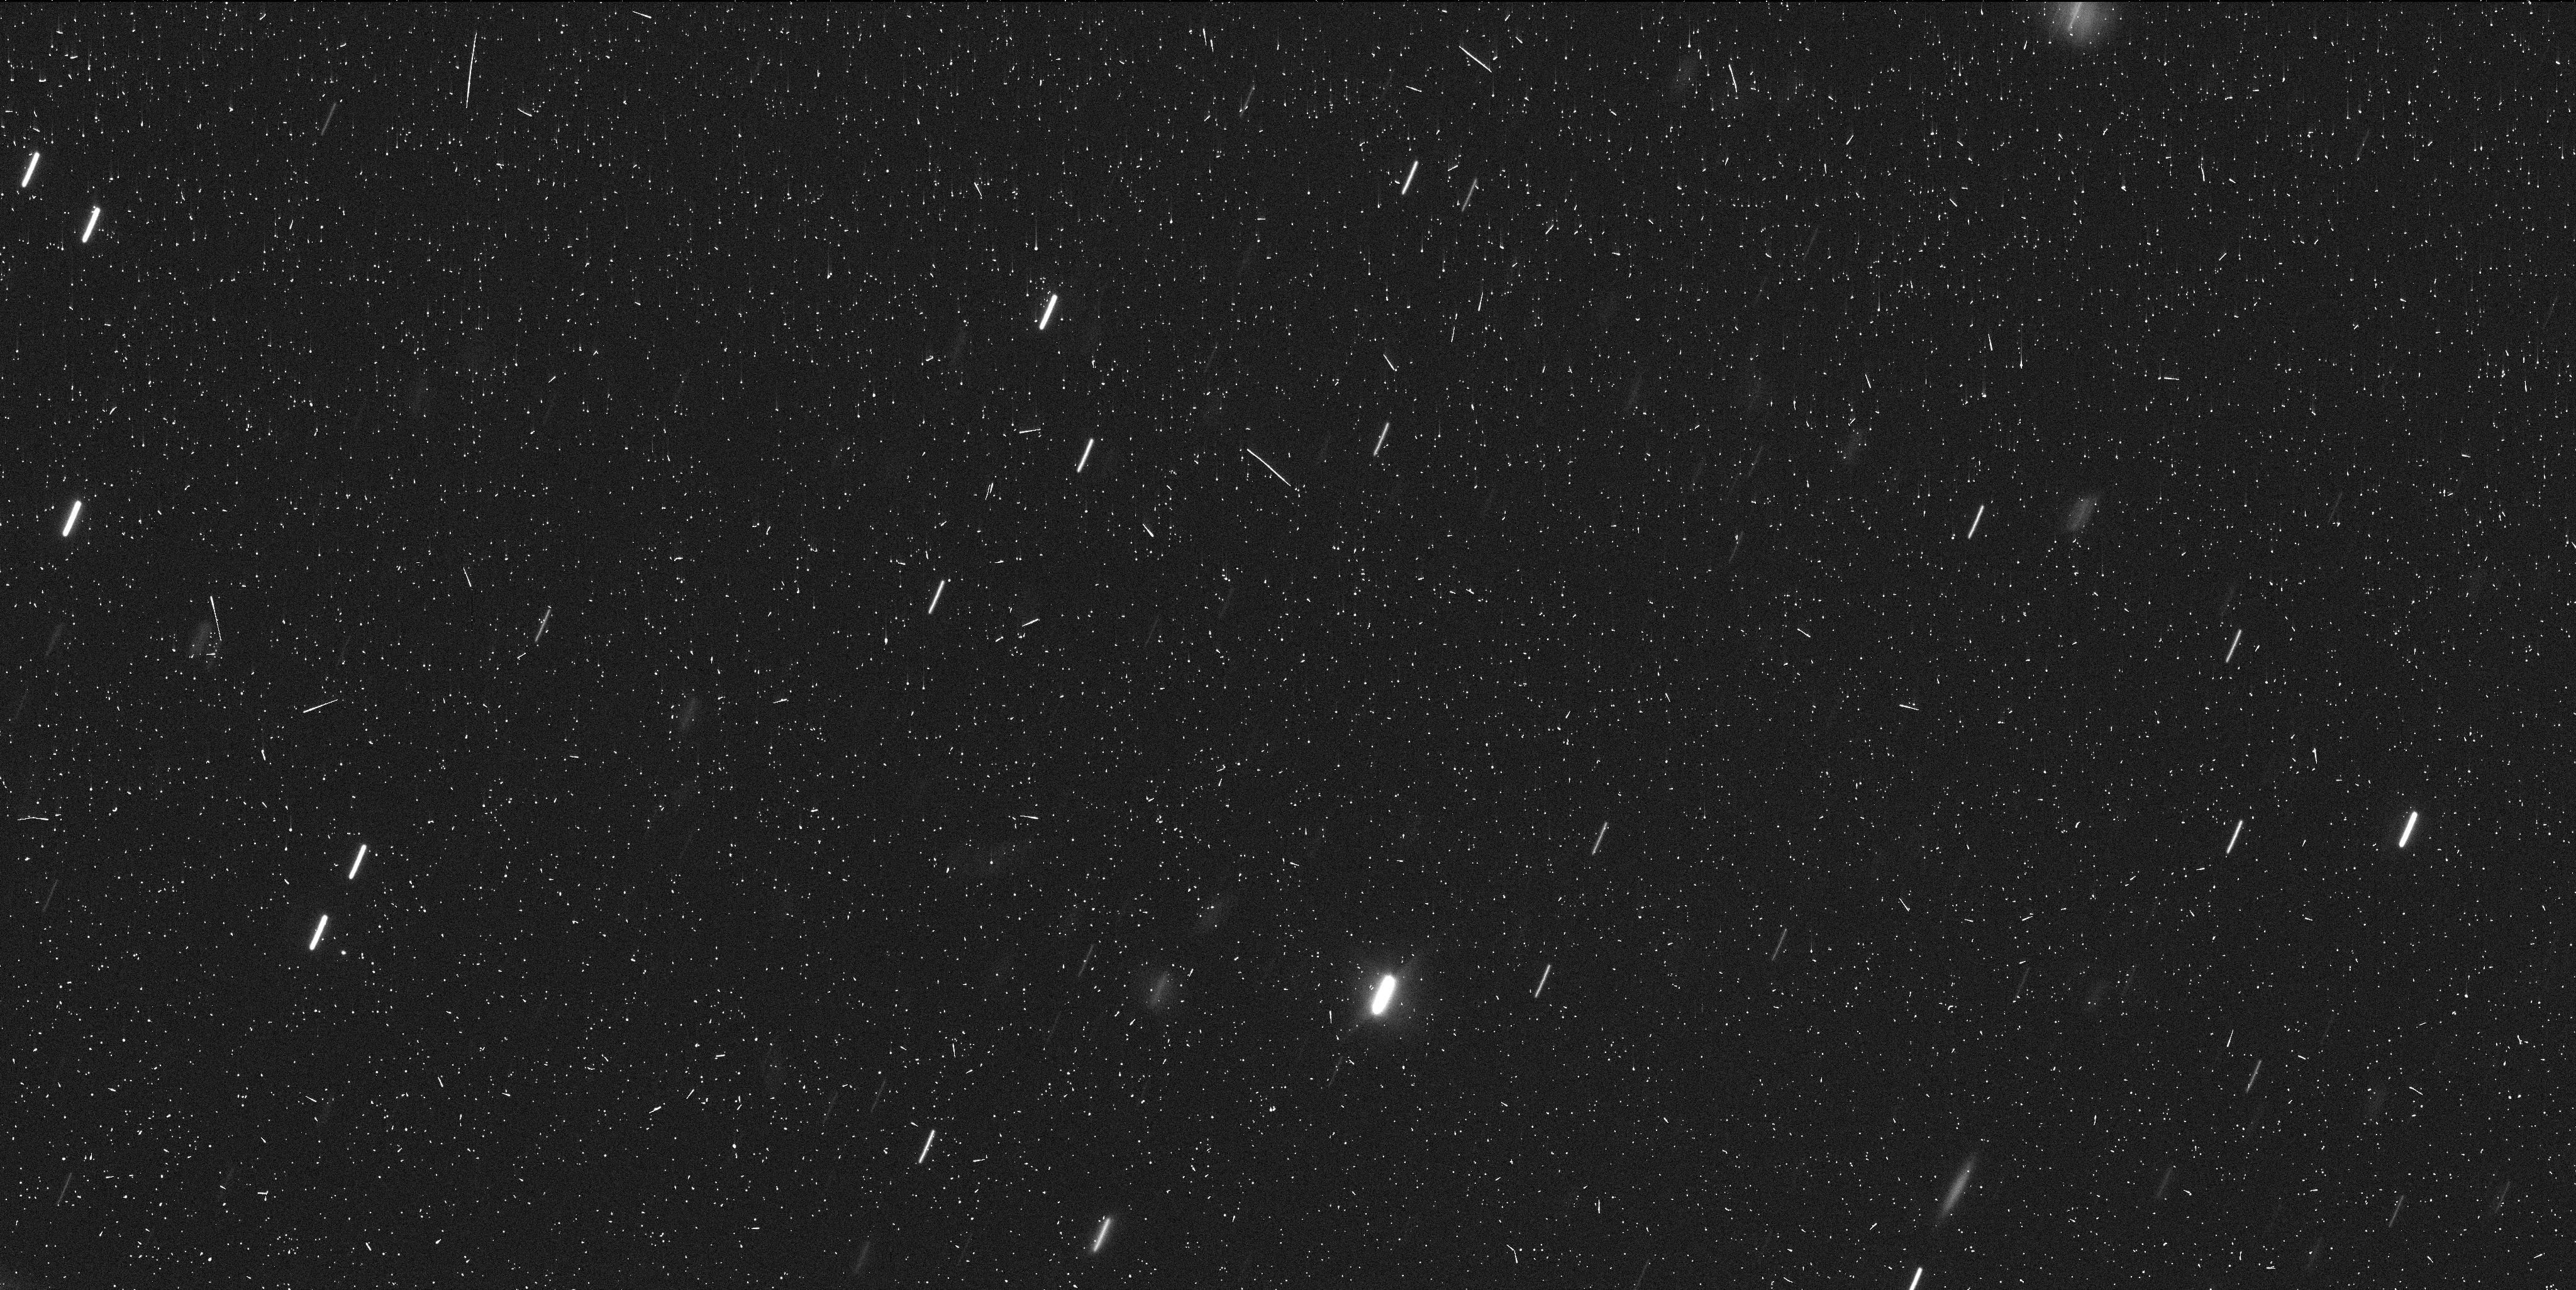
Target: P2012F5. Instrument: WFC3/UVIS. Filter: F350LP. Exposure: 8 min. Observation ID: idnt55jtq

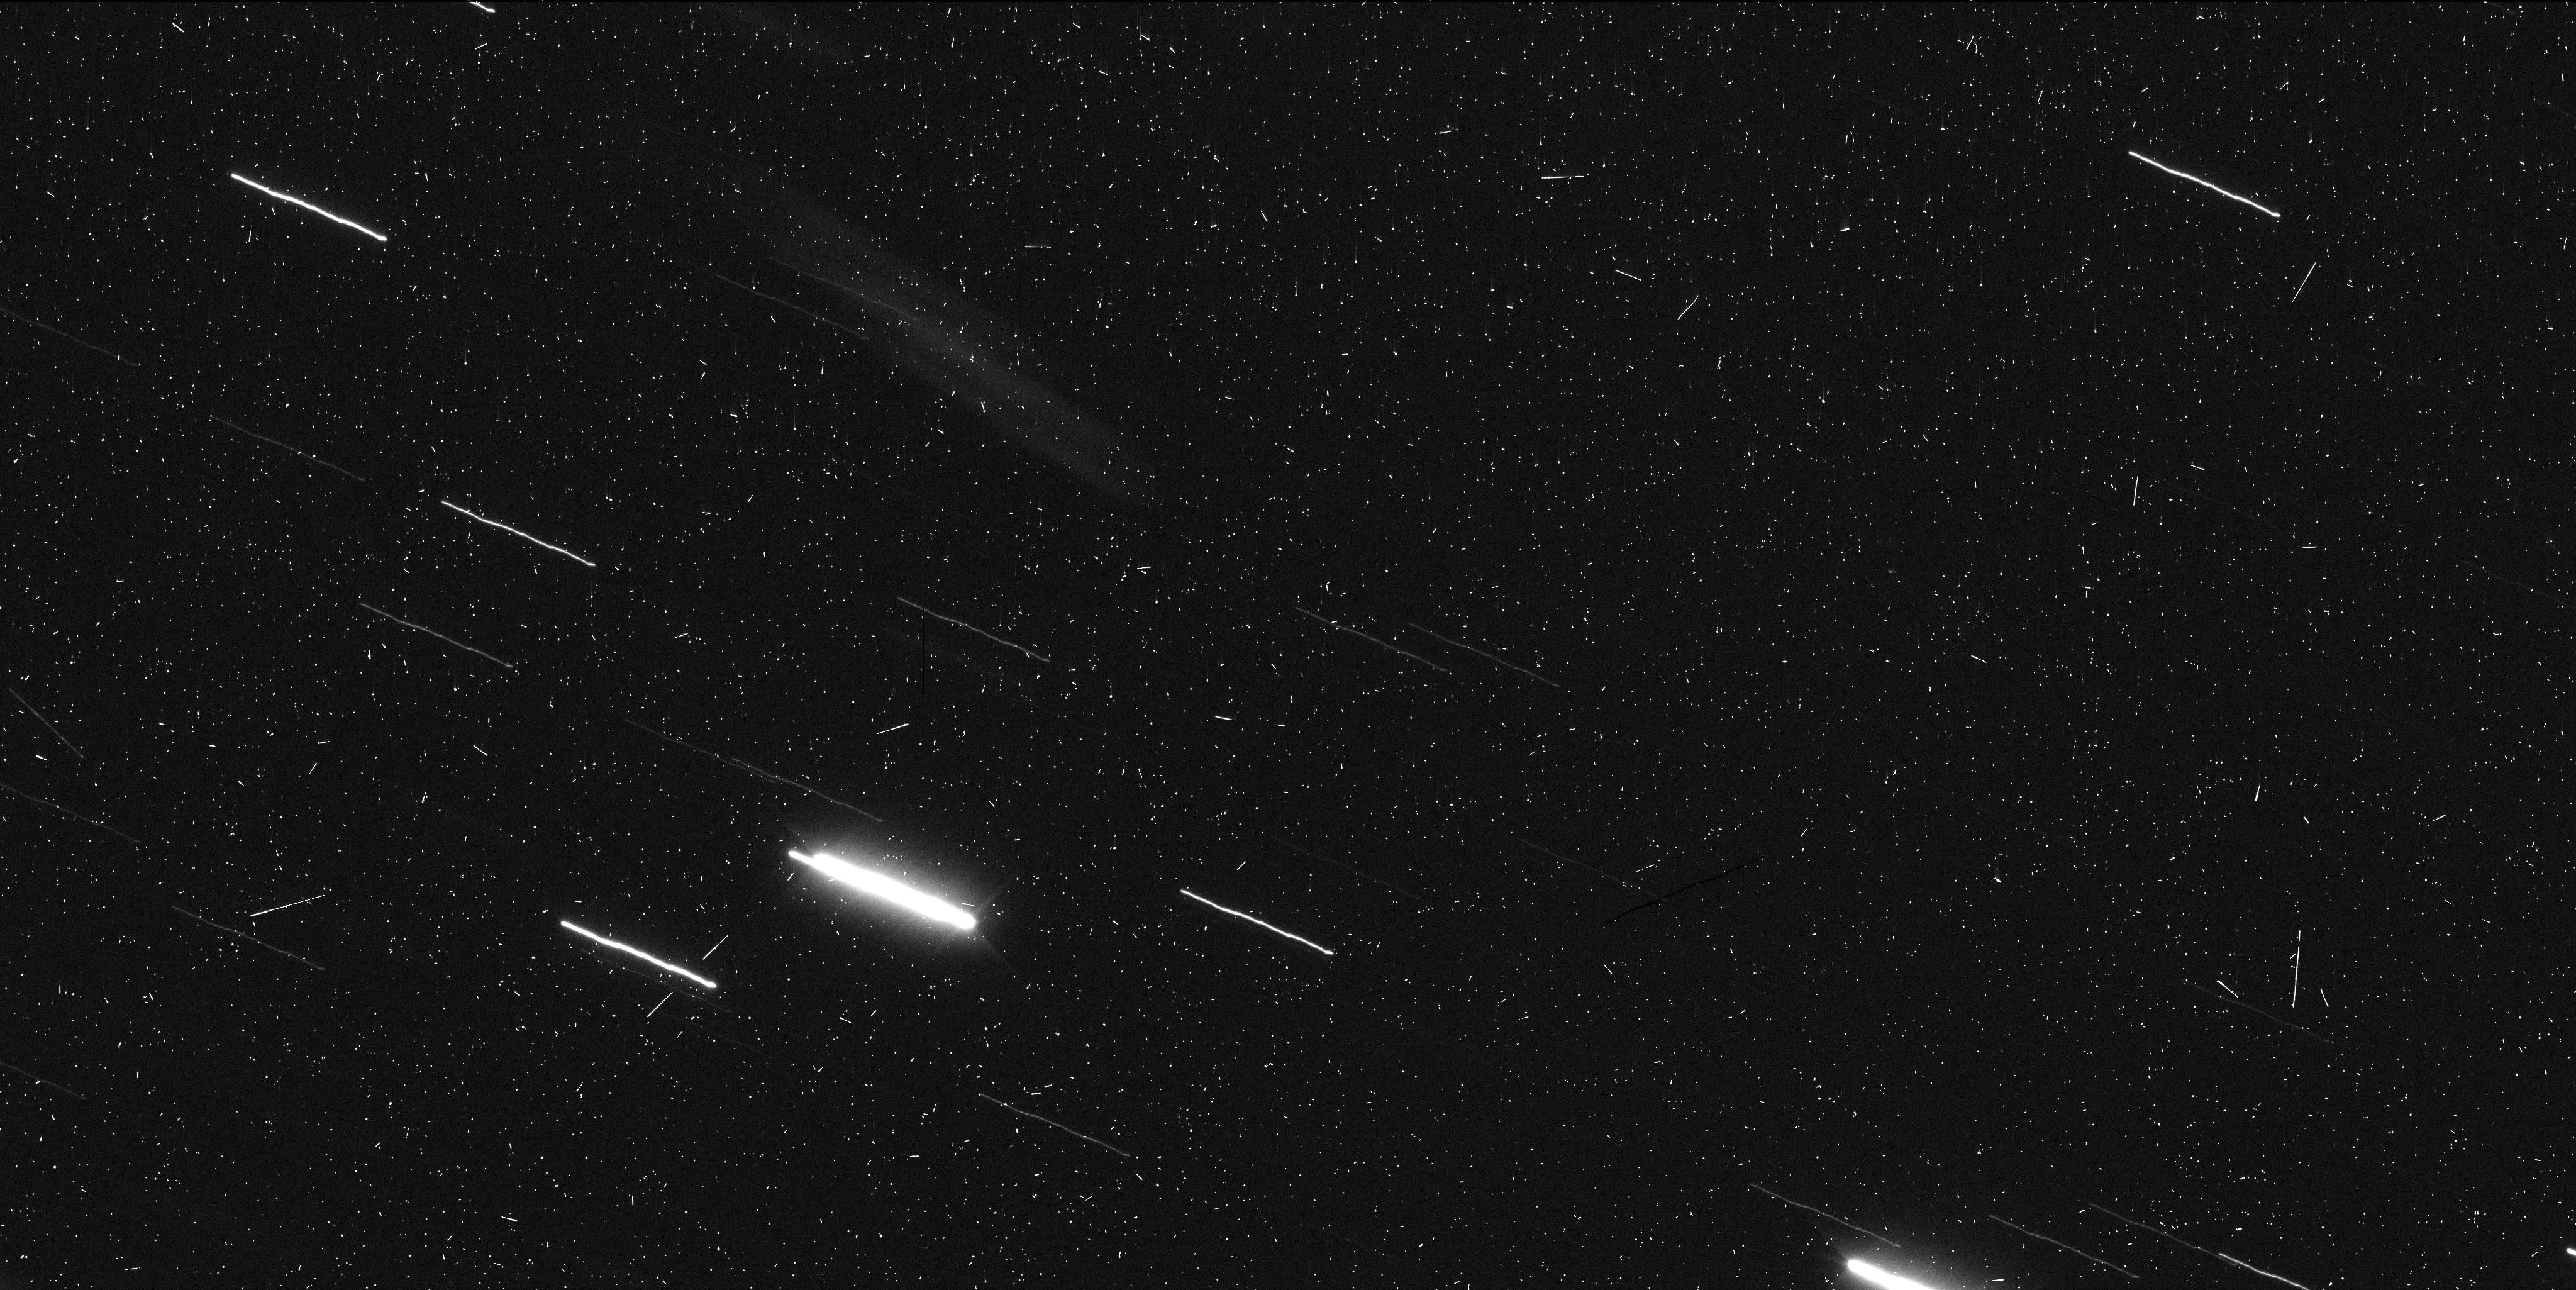
Target: P2012F5. Instrument: WFC3/UVIS. Filter: F350LP. Exposure: 8 min. Observation ID: idnt05edq

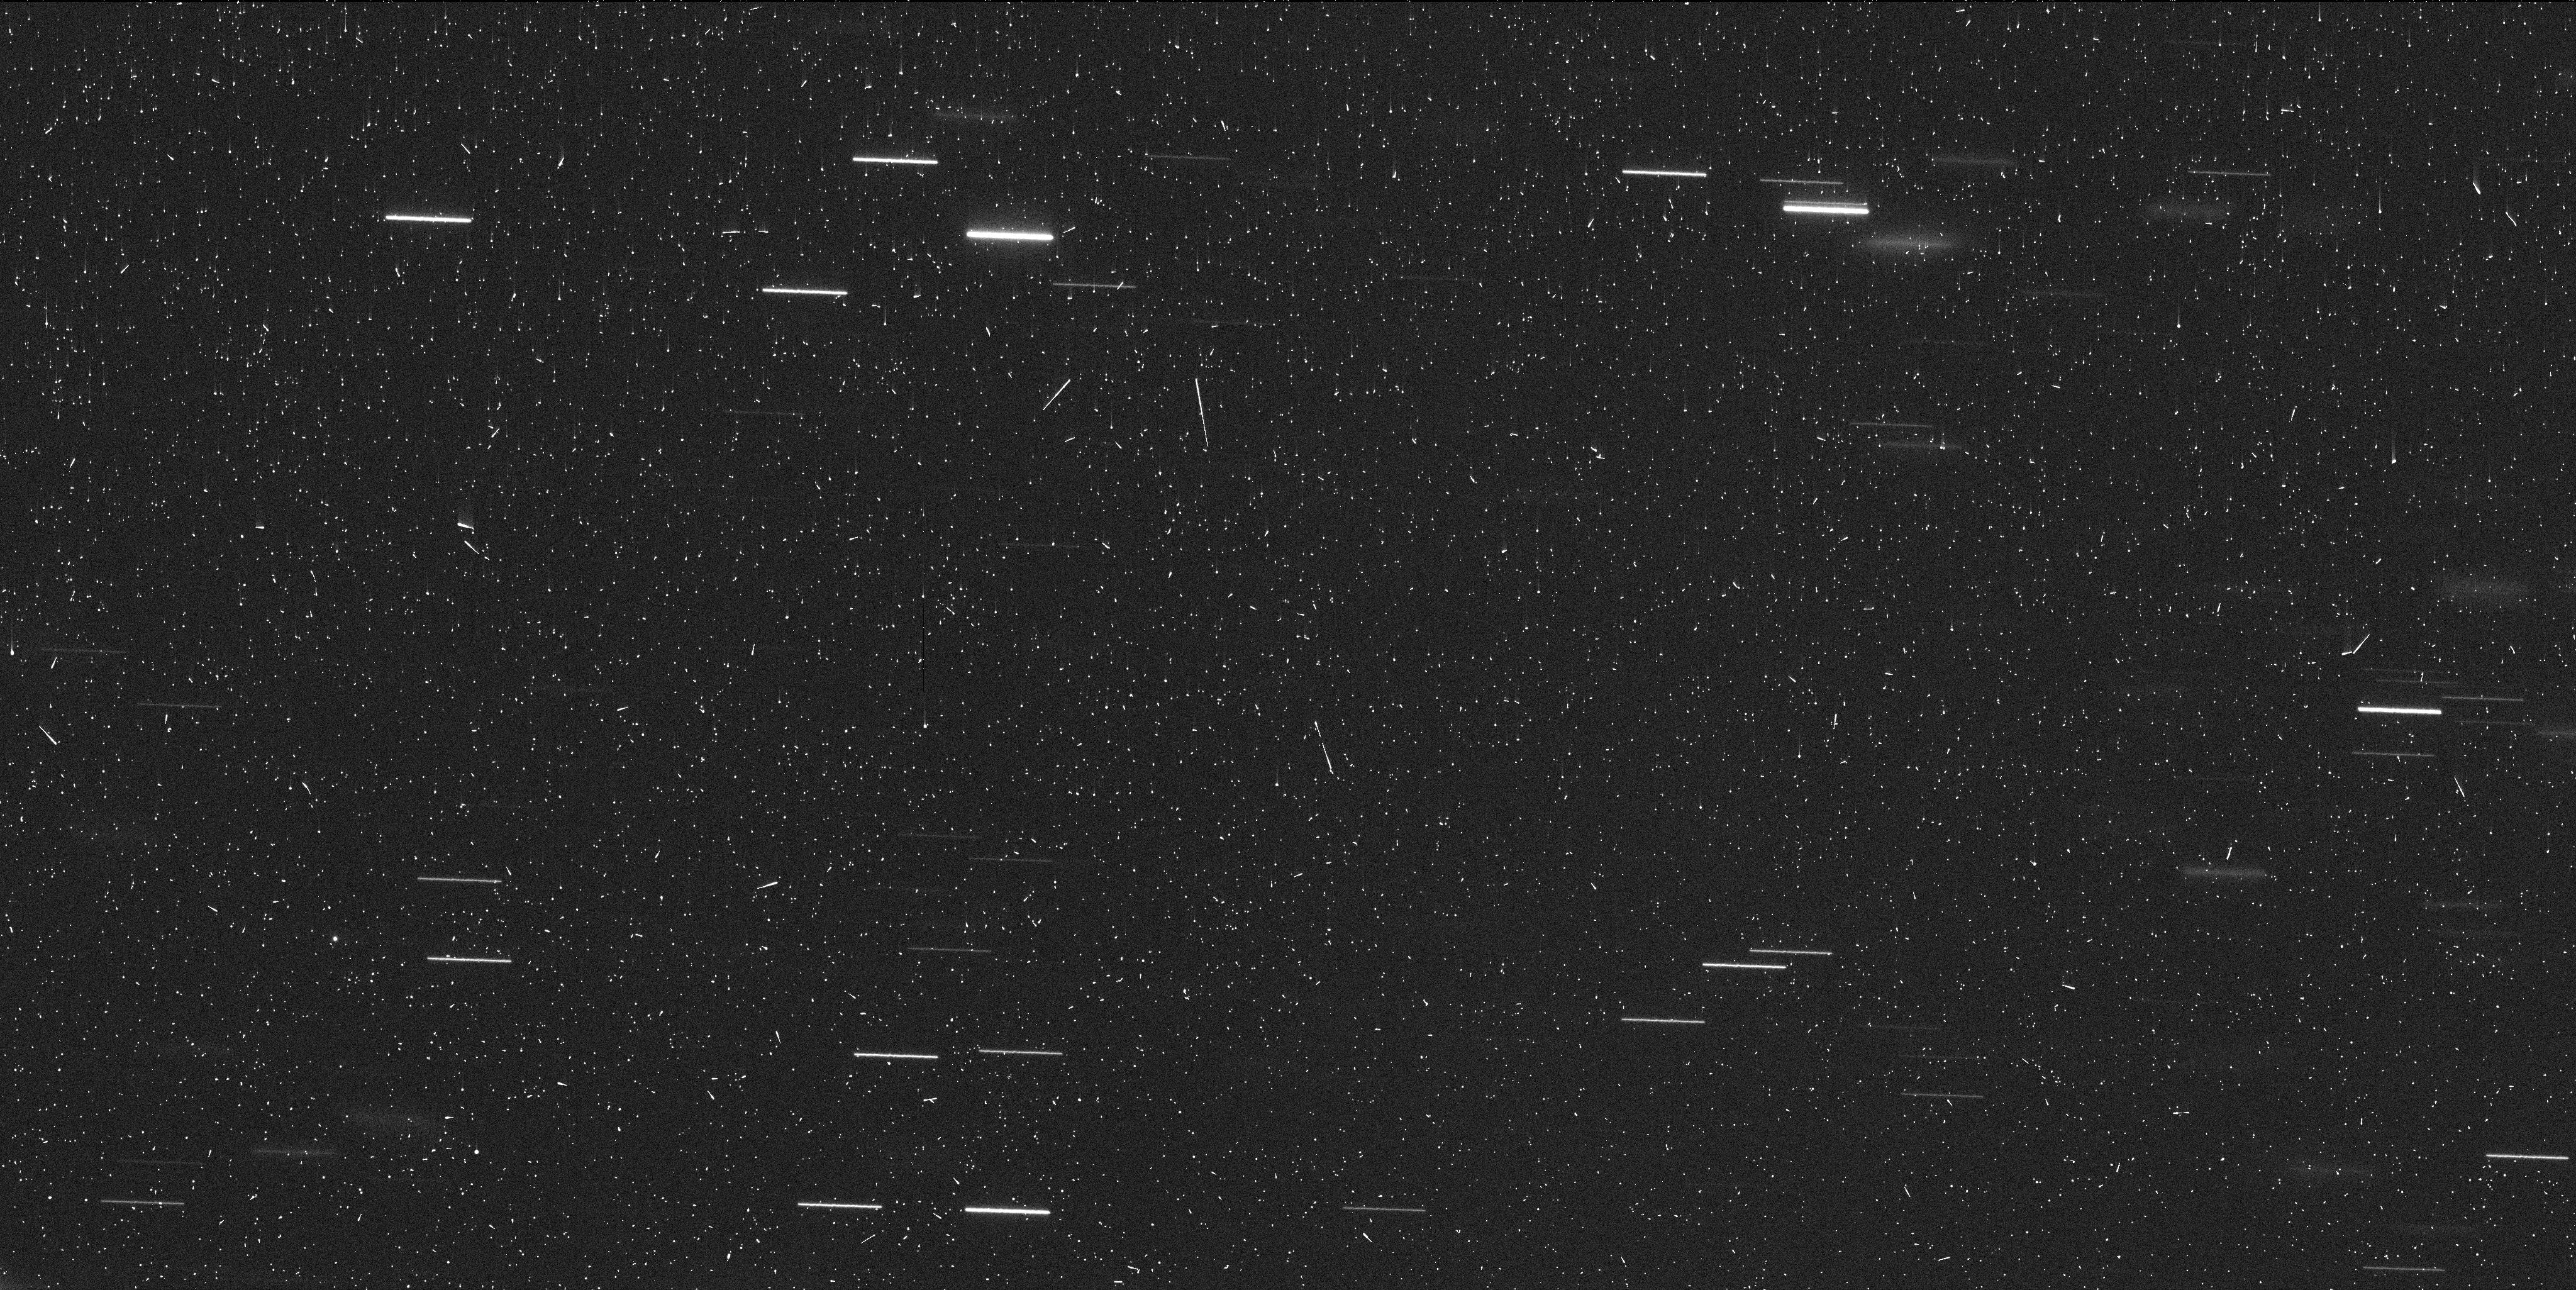
Target: P2012F5. Instrument: WFC3/UVIS. Filter: F350LP. Exposure: 7 min. Observation ID: idnta3h7q

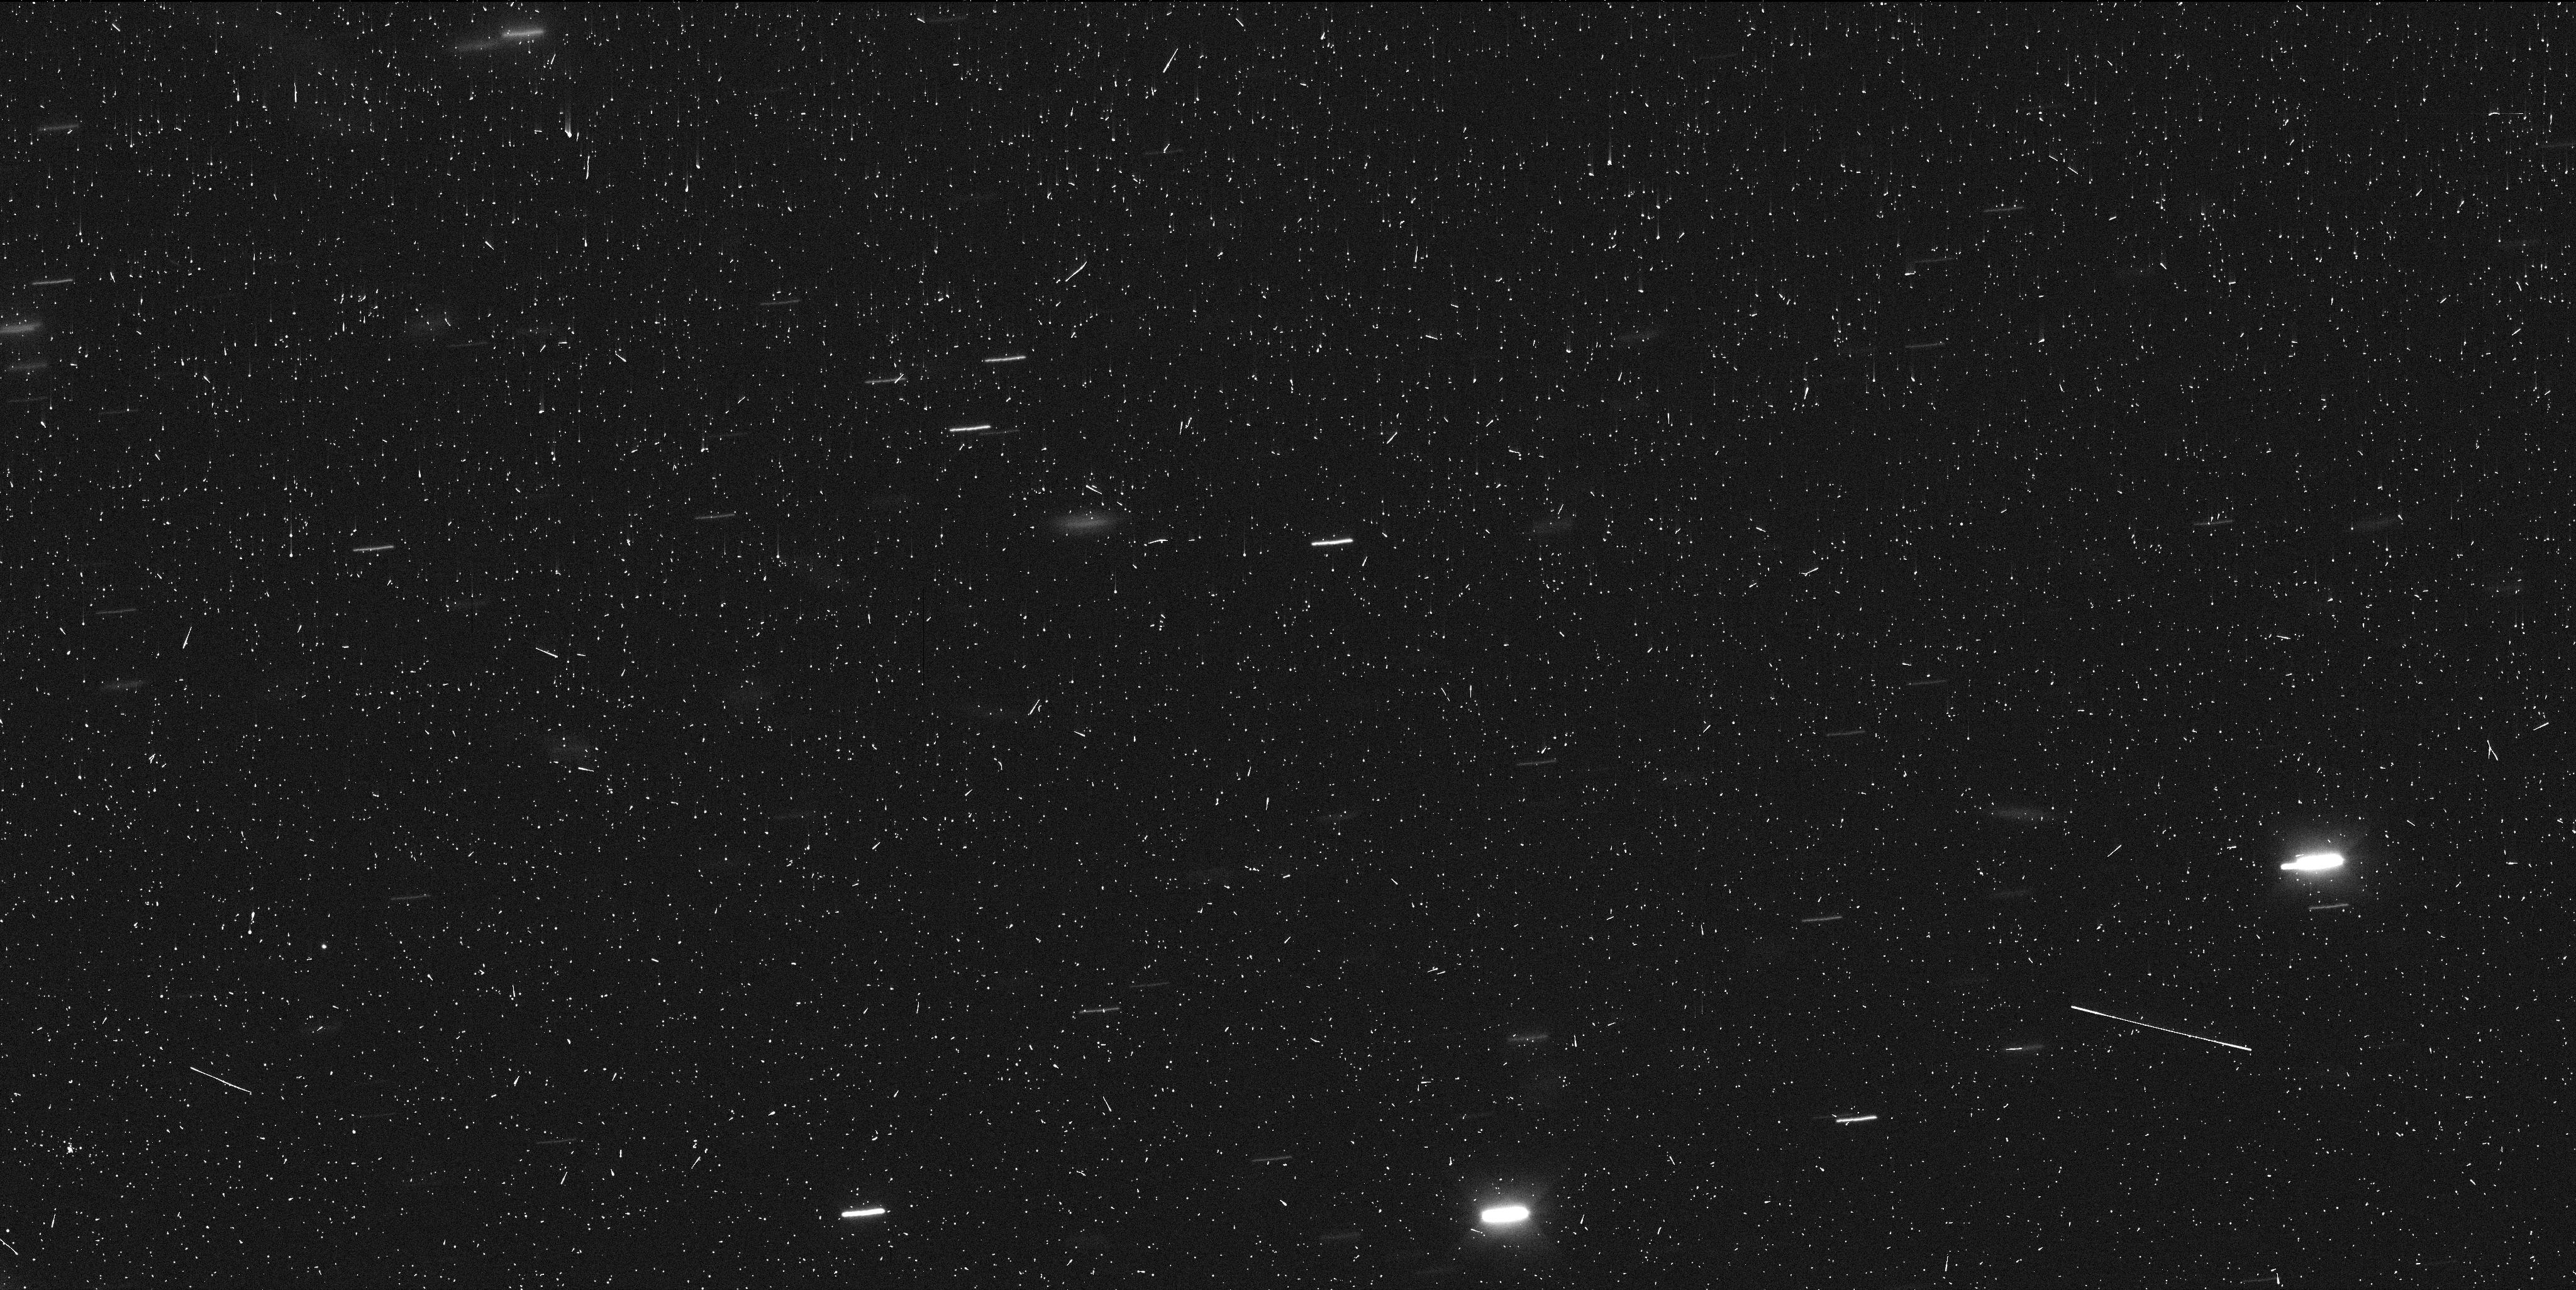
Target: P2012F5. Instrument: WFC3/UVIS. Filter: F350LP. Exposure: 5 min. Observation ID: idnt06f4q

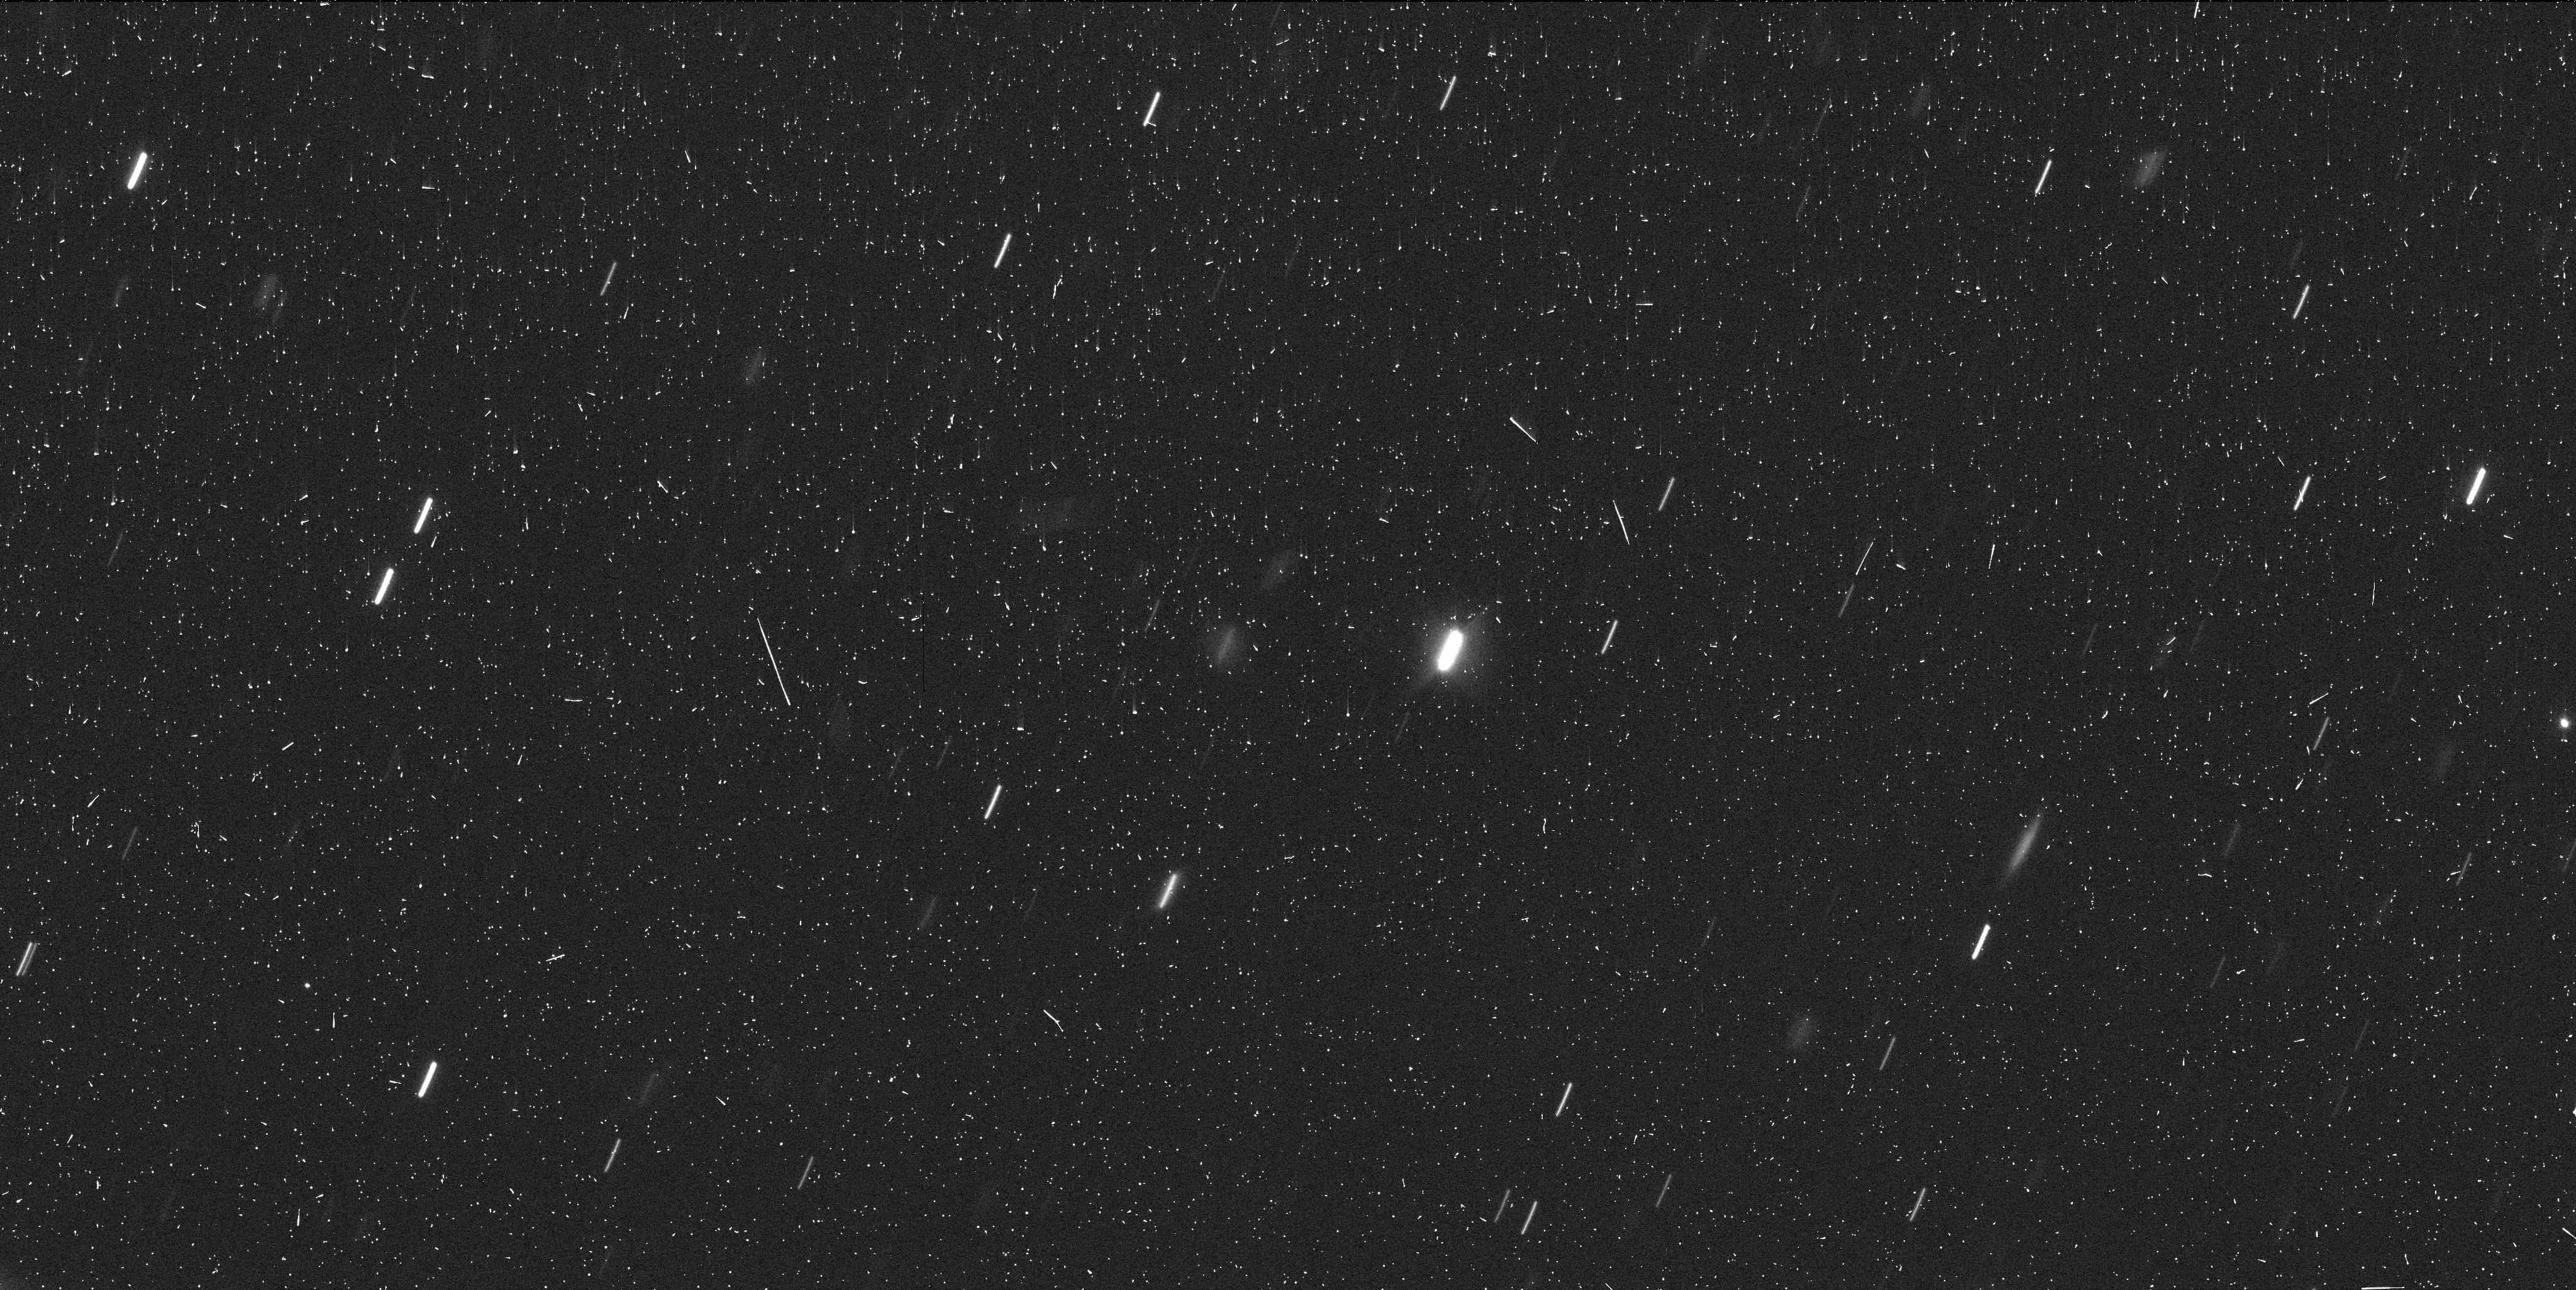
Target: P2012F5. Instrument: WFC3/UVIS. Filter: F350LP. Exposure: 8 min. Observation ID: idnt54itq

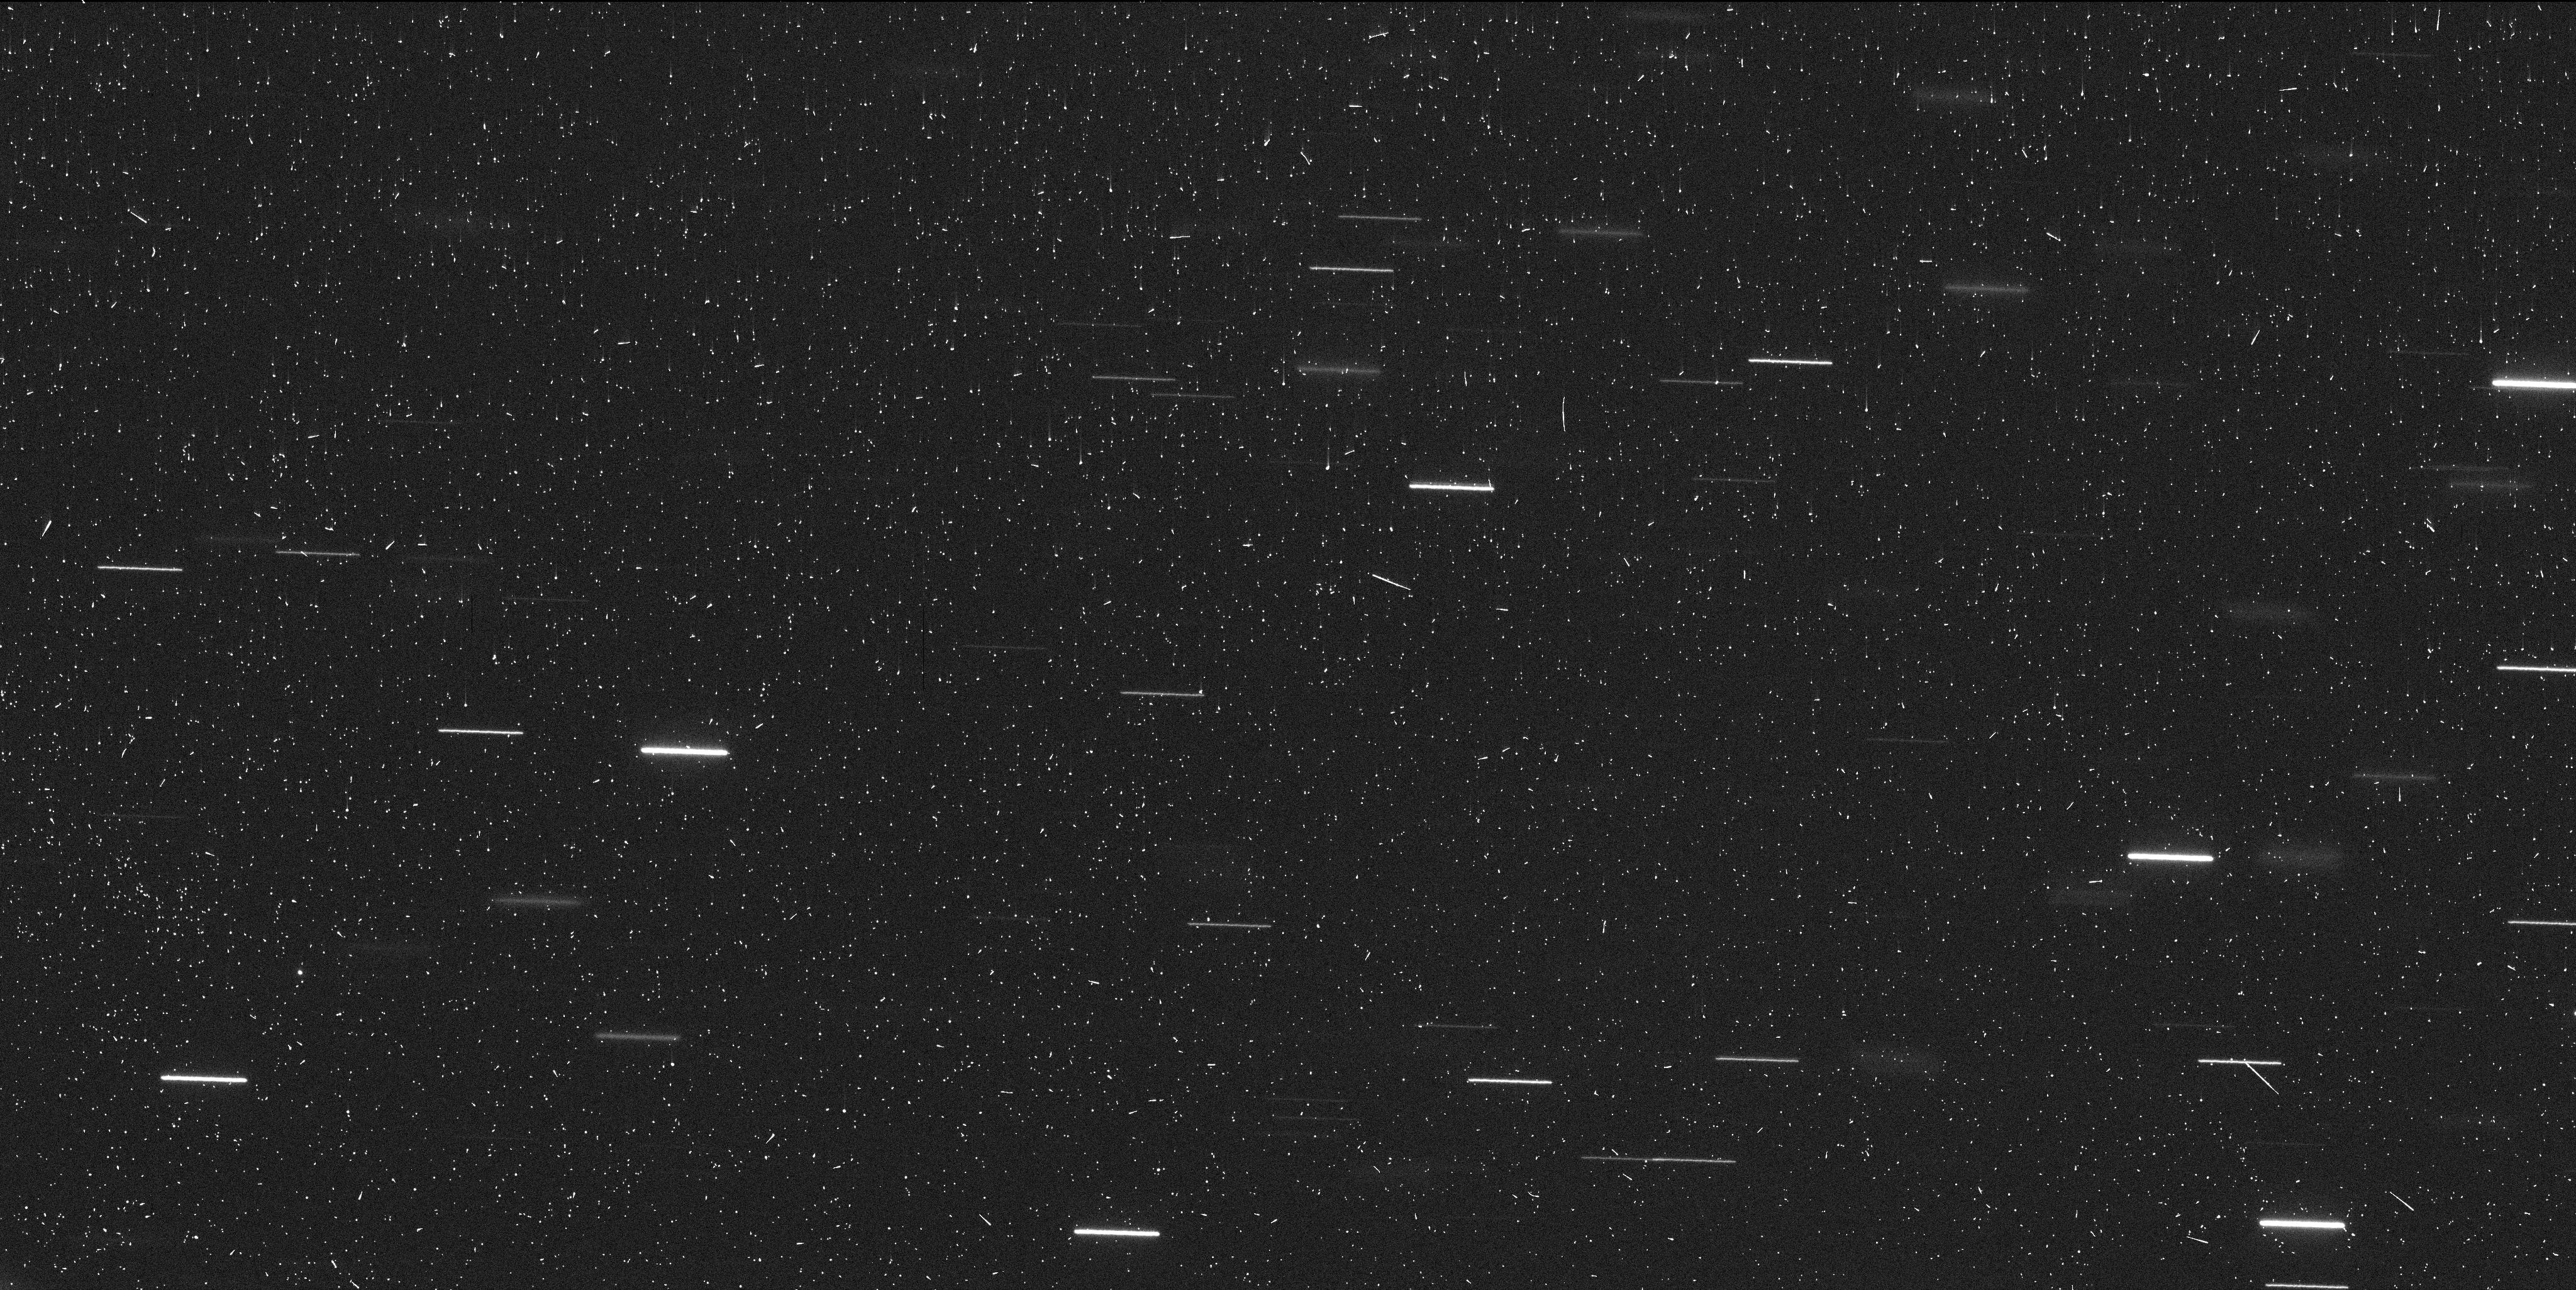
Target: P2012F5. Instrument: WFC3/UVIS. Filter: F350LP. Exposure: 7 min. Observation ID: idnta2g0q

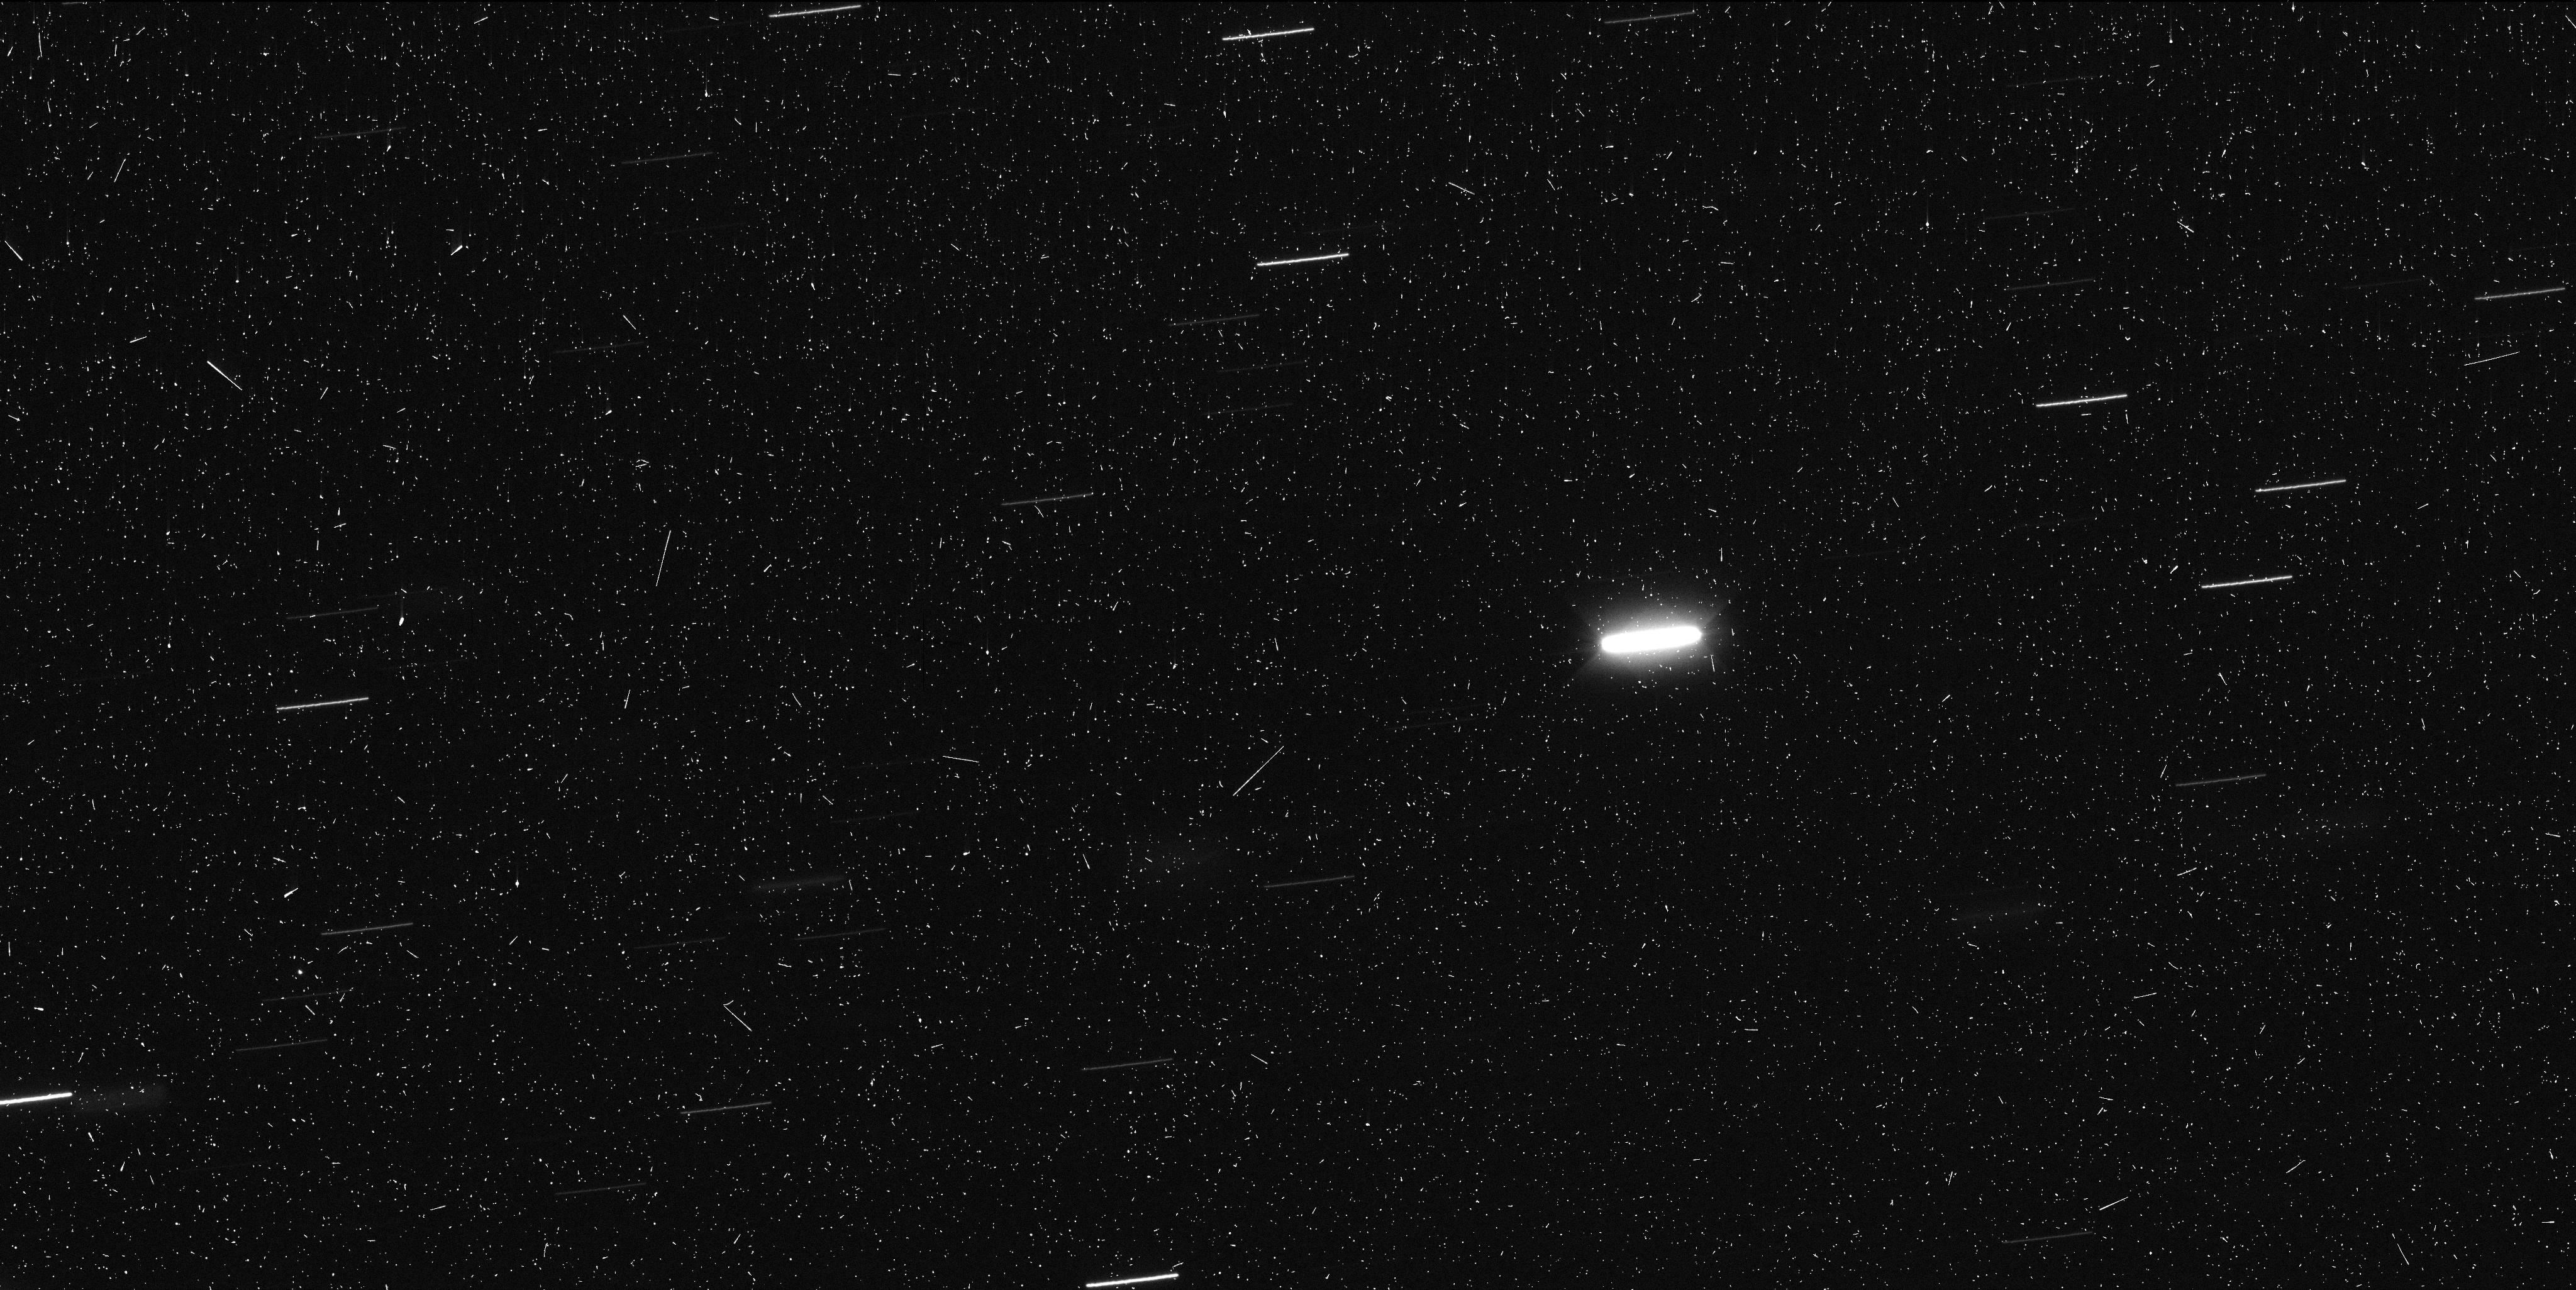
Target: P2012F5. Instrument: WFC3/UVIS. Filter: F350LP. Exposure: 7 min. Observation ID: idnt04viq

Origin and Evolution of the First Known Ultra-Young Asteroid Family and its Doubly-Synchronous Binary Member (PI: Drahus, Michal)

Our GO-14192 and DD-14475 programs executed in late 2015 and early 2016, providing spectacular WFC3/UVIS images of the unusual disrupted asteroid P/2012 F5. We have detected at least nine star-like fragments of the main nucleus, still cocooned in their birth dust trail, suggesting that P/2012 F5 is a newborn asteroid family, only a few years old. Given that the main nucleus rotates at a critical rate, this ultra-young system is the best candidate for a family generated by rotational fission, as opposed to all the other asteroid families, which are of collisional origin. To our great surprise, the largest fragment of the main nucleus is most probably a small, doubly-synchronous binary, challenging the established theory of formation of binary asteroids. Capitalizing on these exciting early results, we propose a long-term monitoring program of P/2012 F5, with which we wish to secure new data from the next two oppositions. The requested additional HST orbits are critically needed to quantify the ejection parameters of the fragments and thereby verify the suspected cause of the fragmentation. They will also provide absolutely unique insight into the evolution of the first known ultra-young asteroid binary. Hubble is the only facility with sufficient sensitivity and wide-field angular resolution to carry out this investigation, which is more than likely to have a profound impact on asteroid science, including our solar system and systems around other stars.